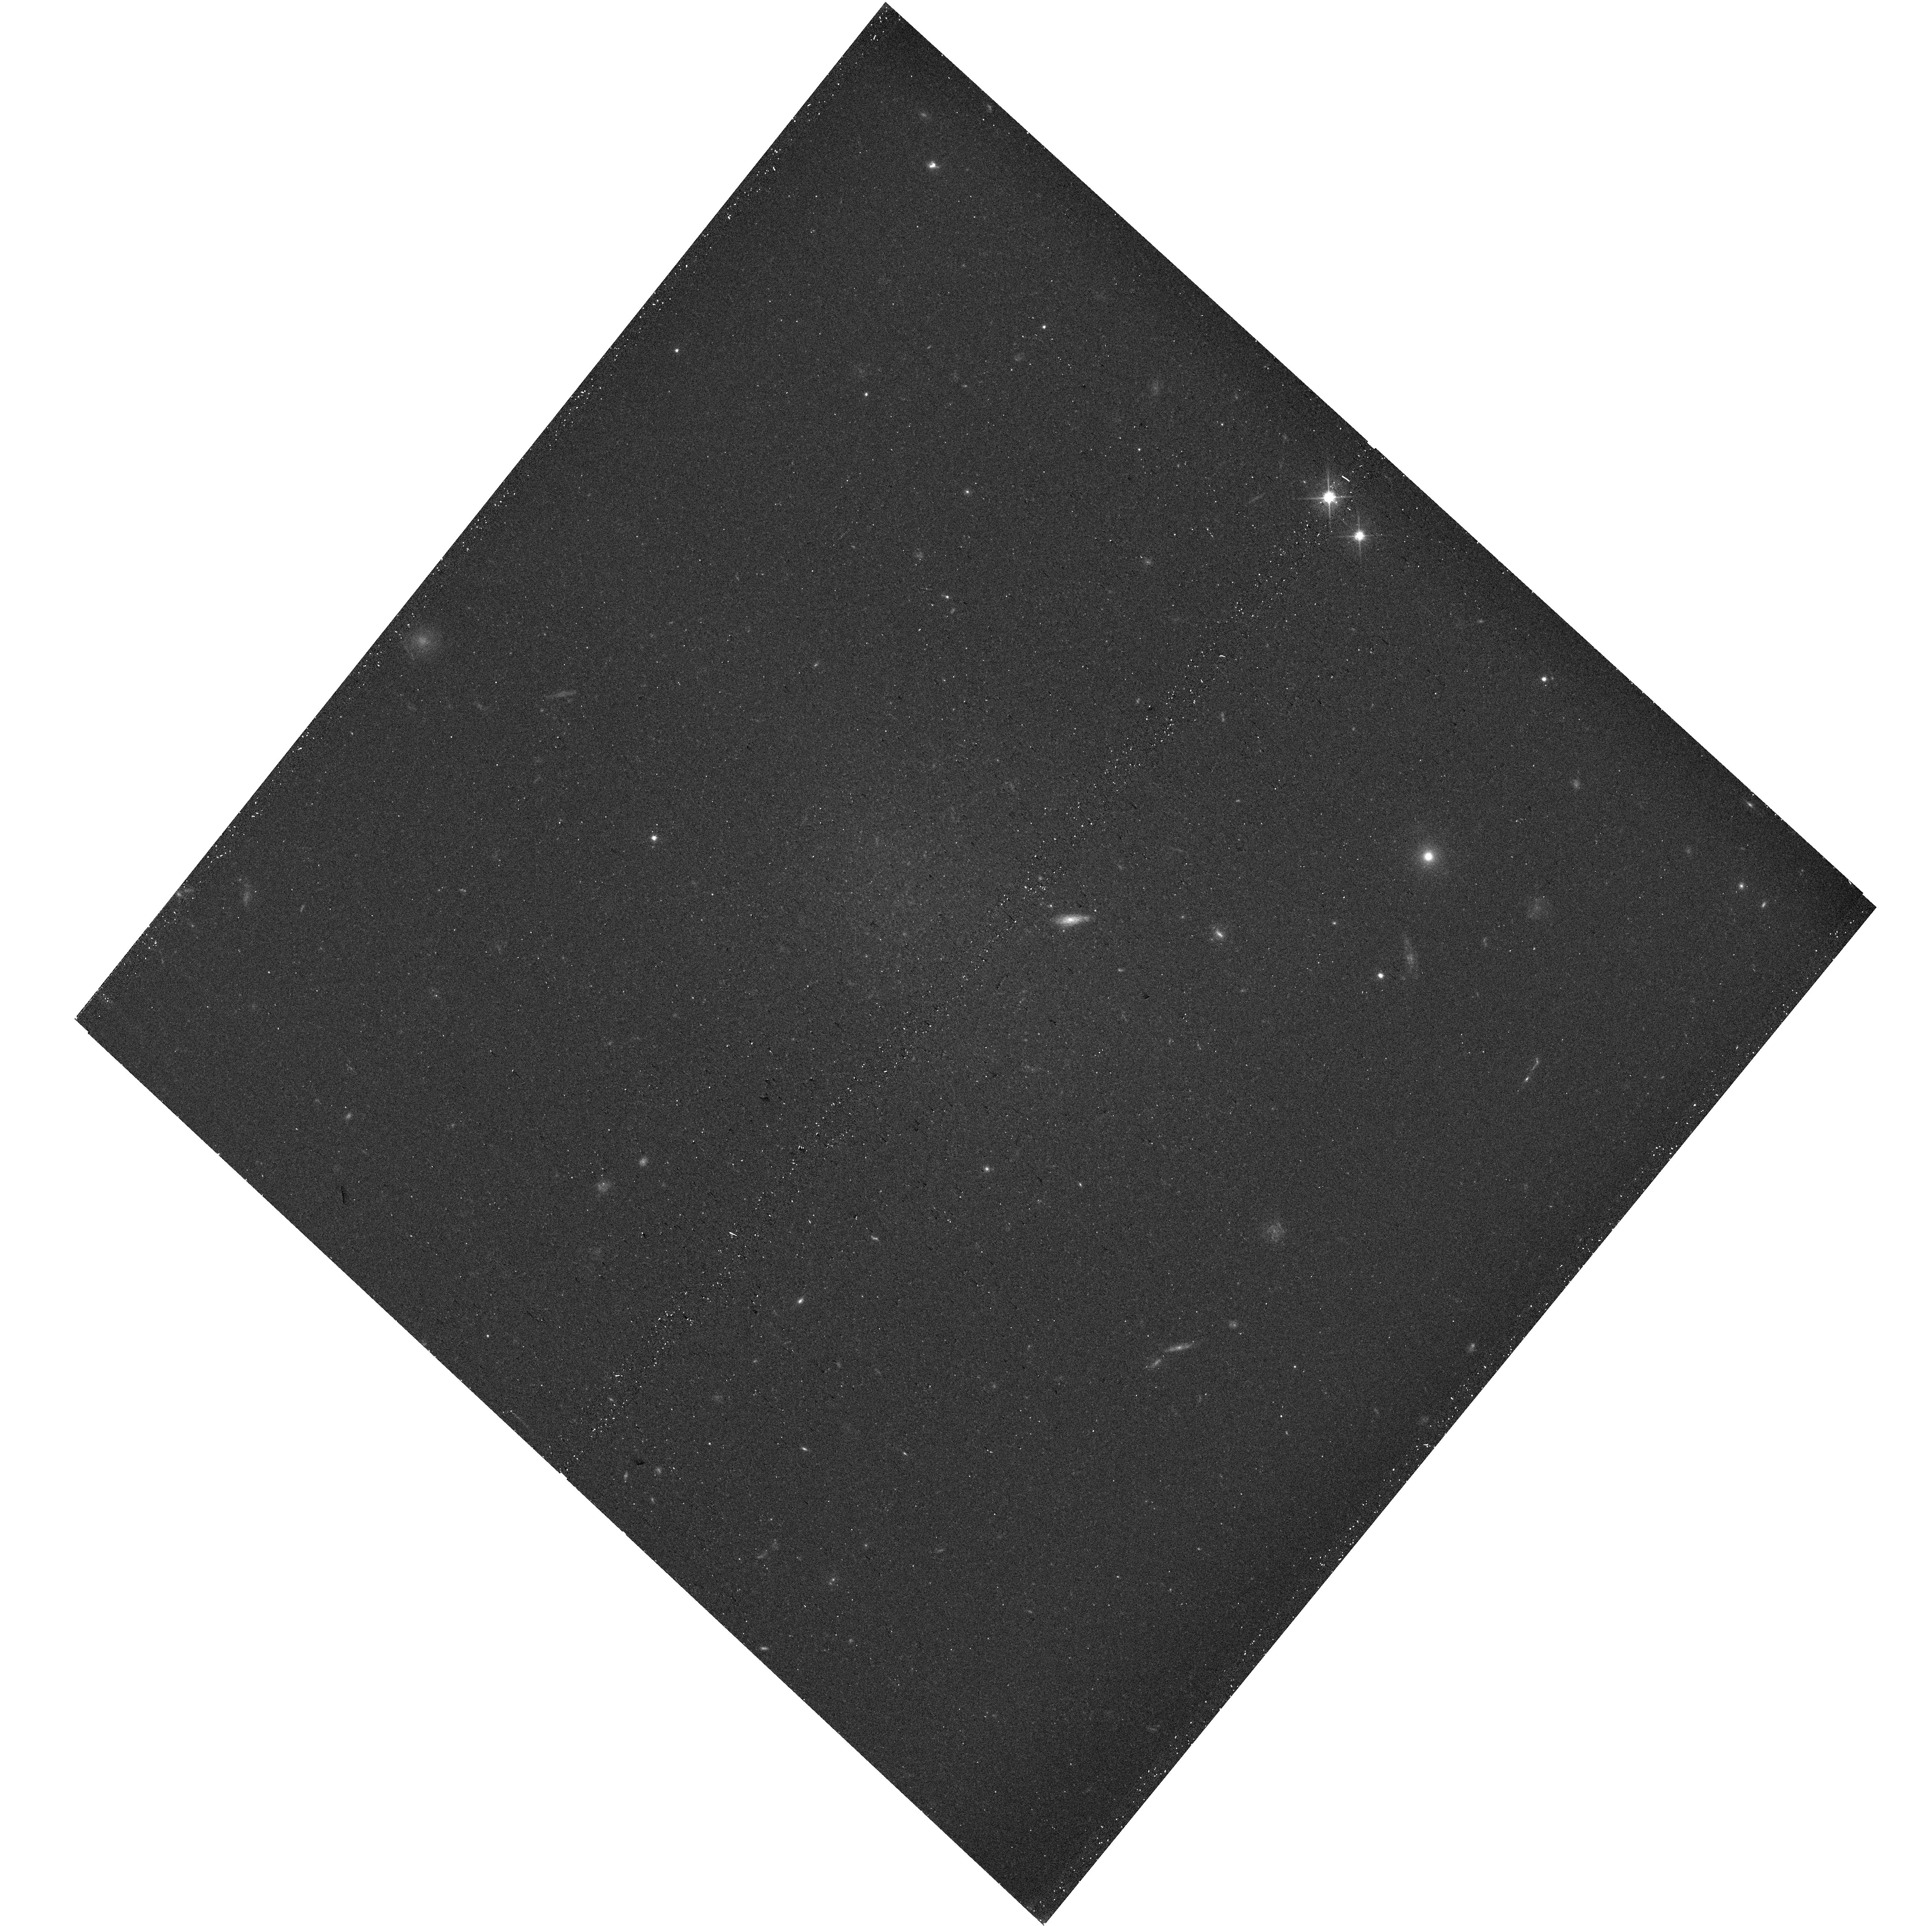
Target: DW0317M4141. Instrument: WFC3/UVIS. Filter: F606W. Exposure: 13 min. Observation ID: hst_18061_25_wfc3_uvis_f606w_ifmy25

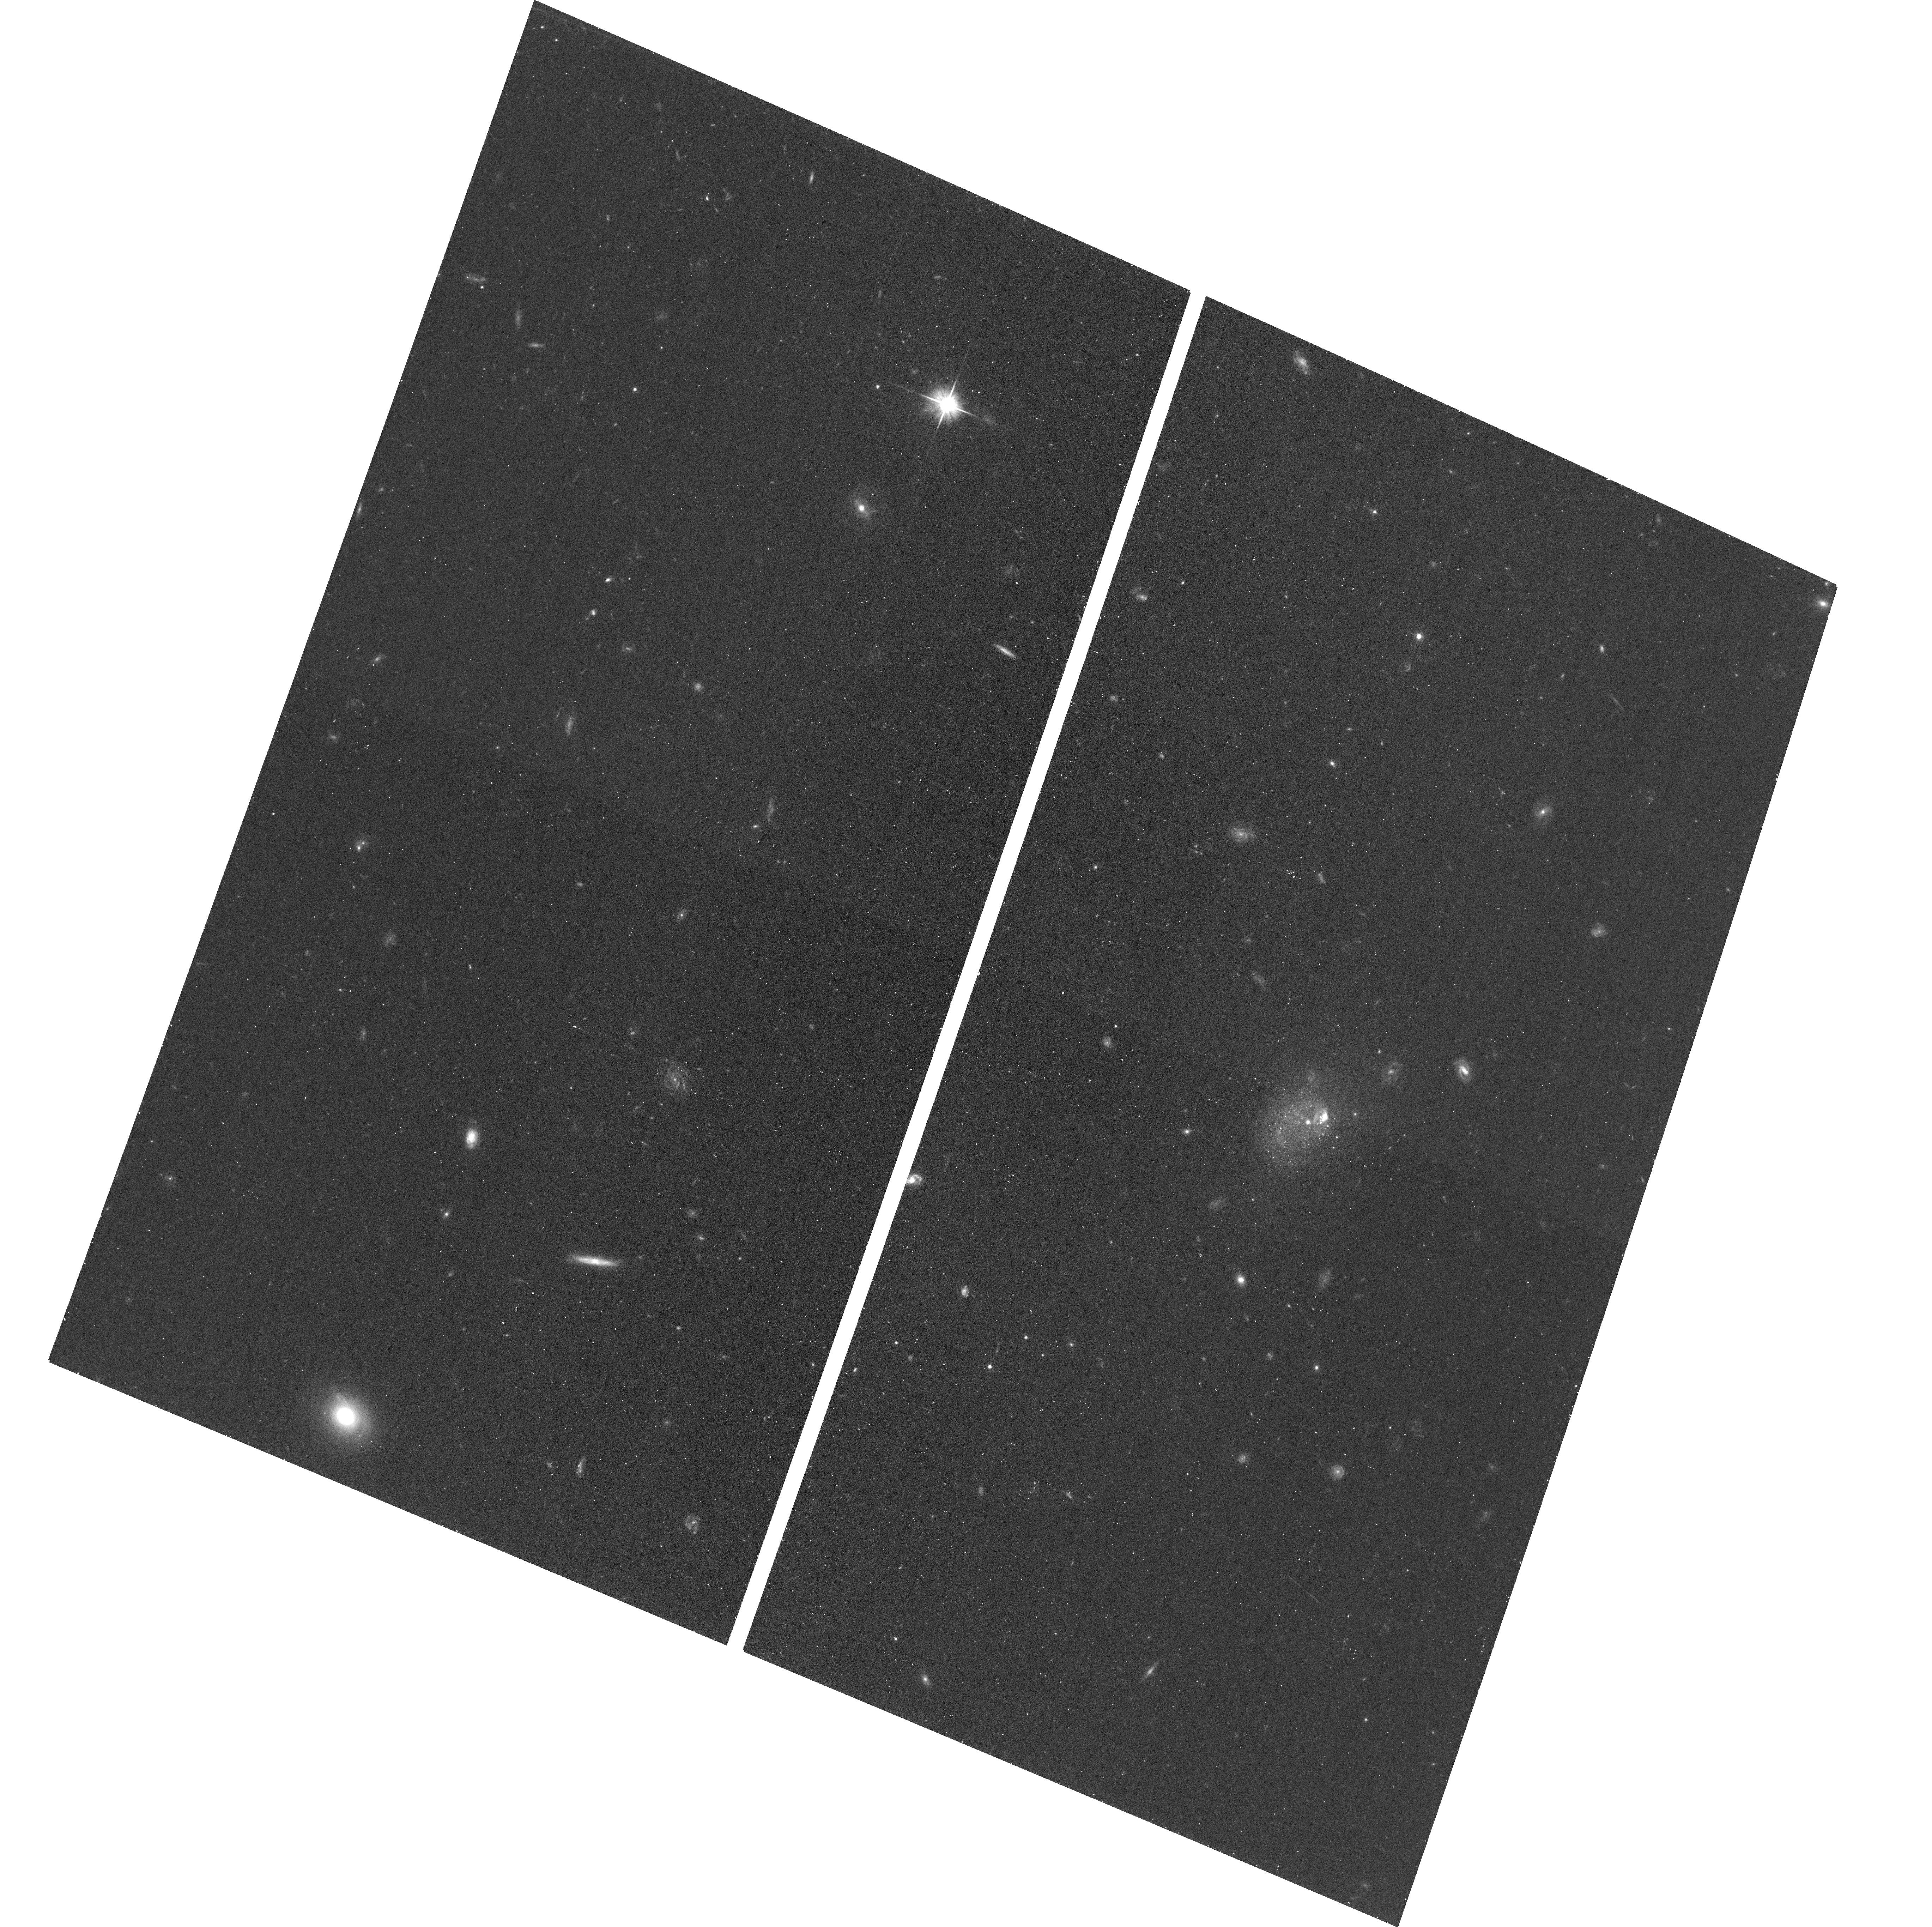
Target: DW0139P1433. Instrument: ACS/WFC. Filter: F606W. Exposure: 12 min. Observation ID: hst_18061_09_acs_wfc_f606w_jfmy09

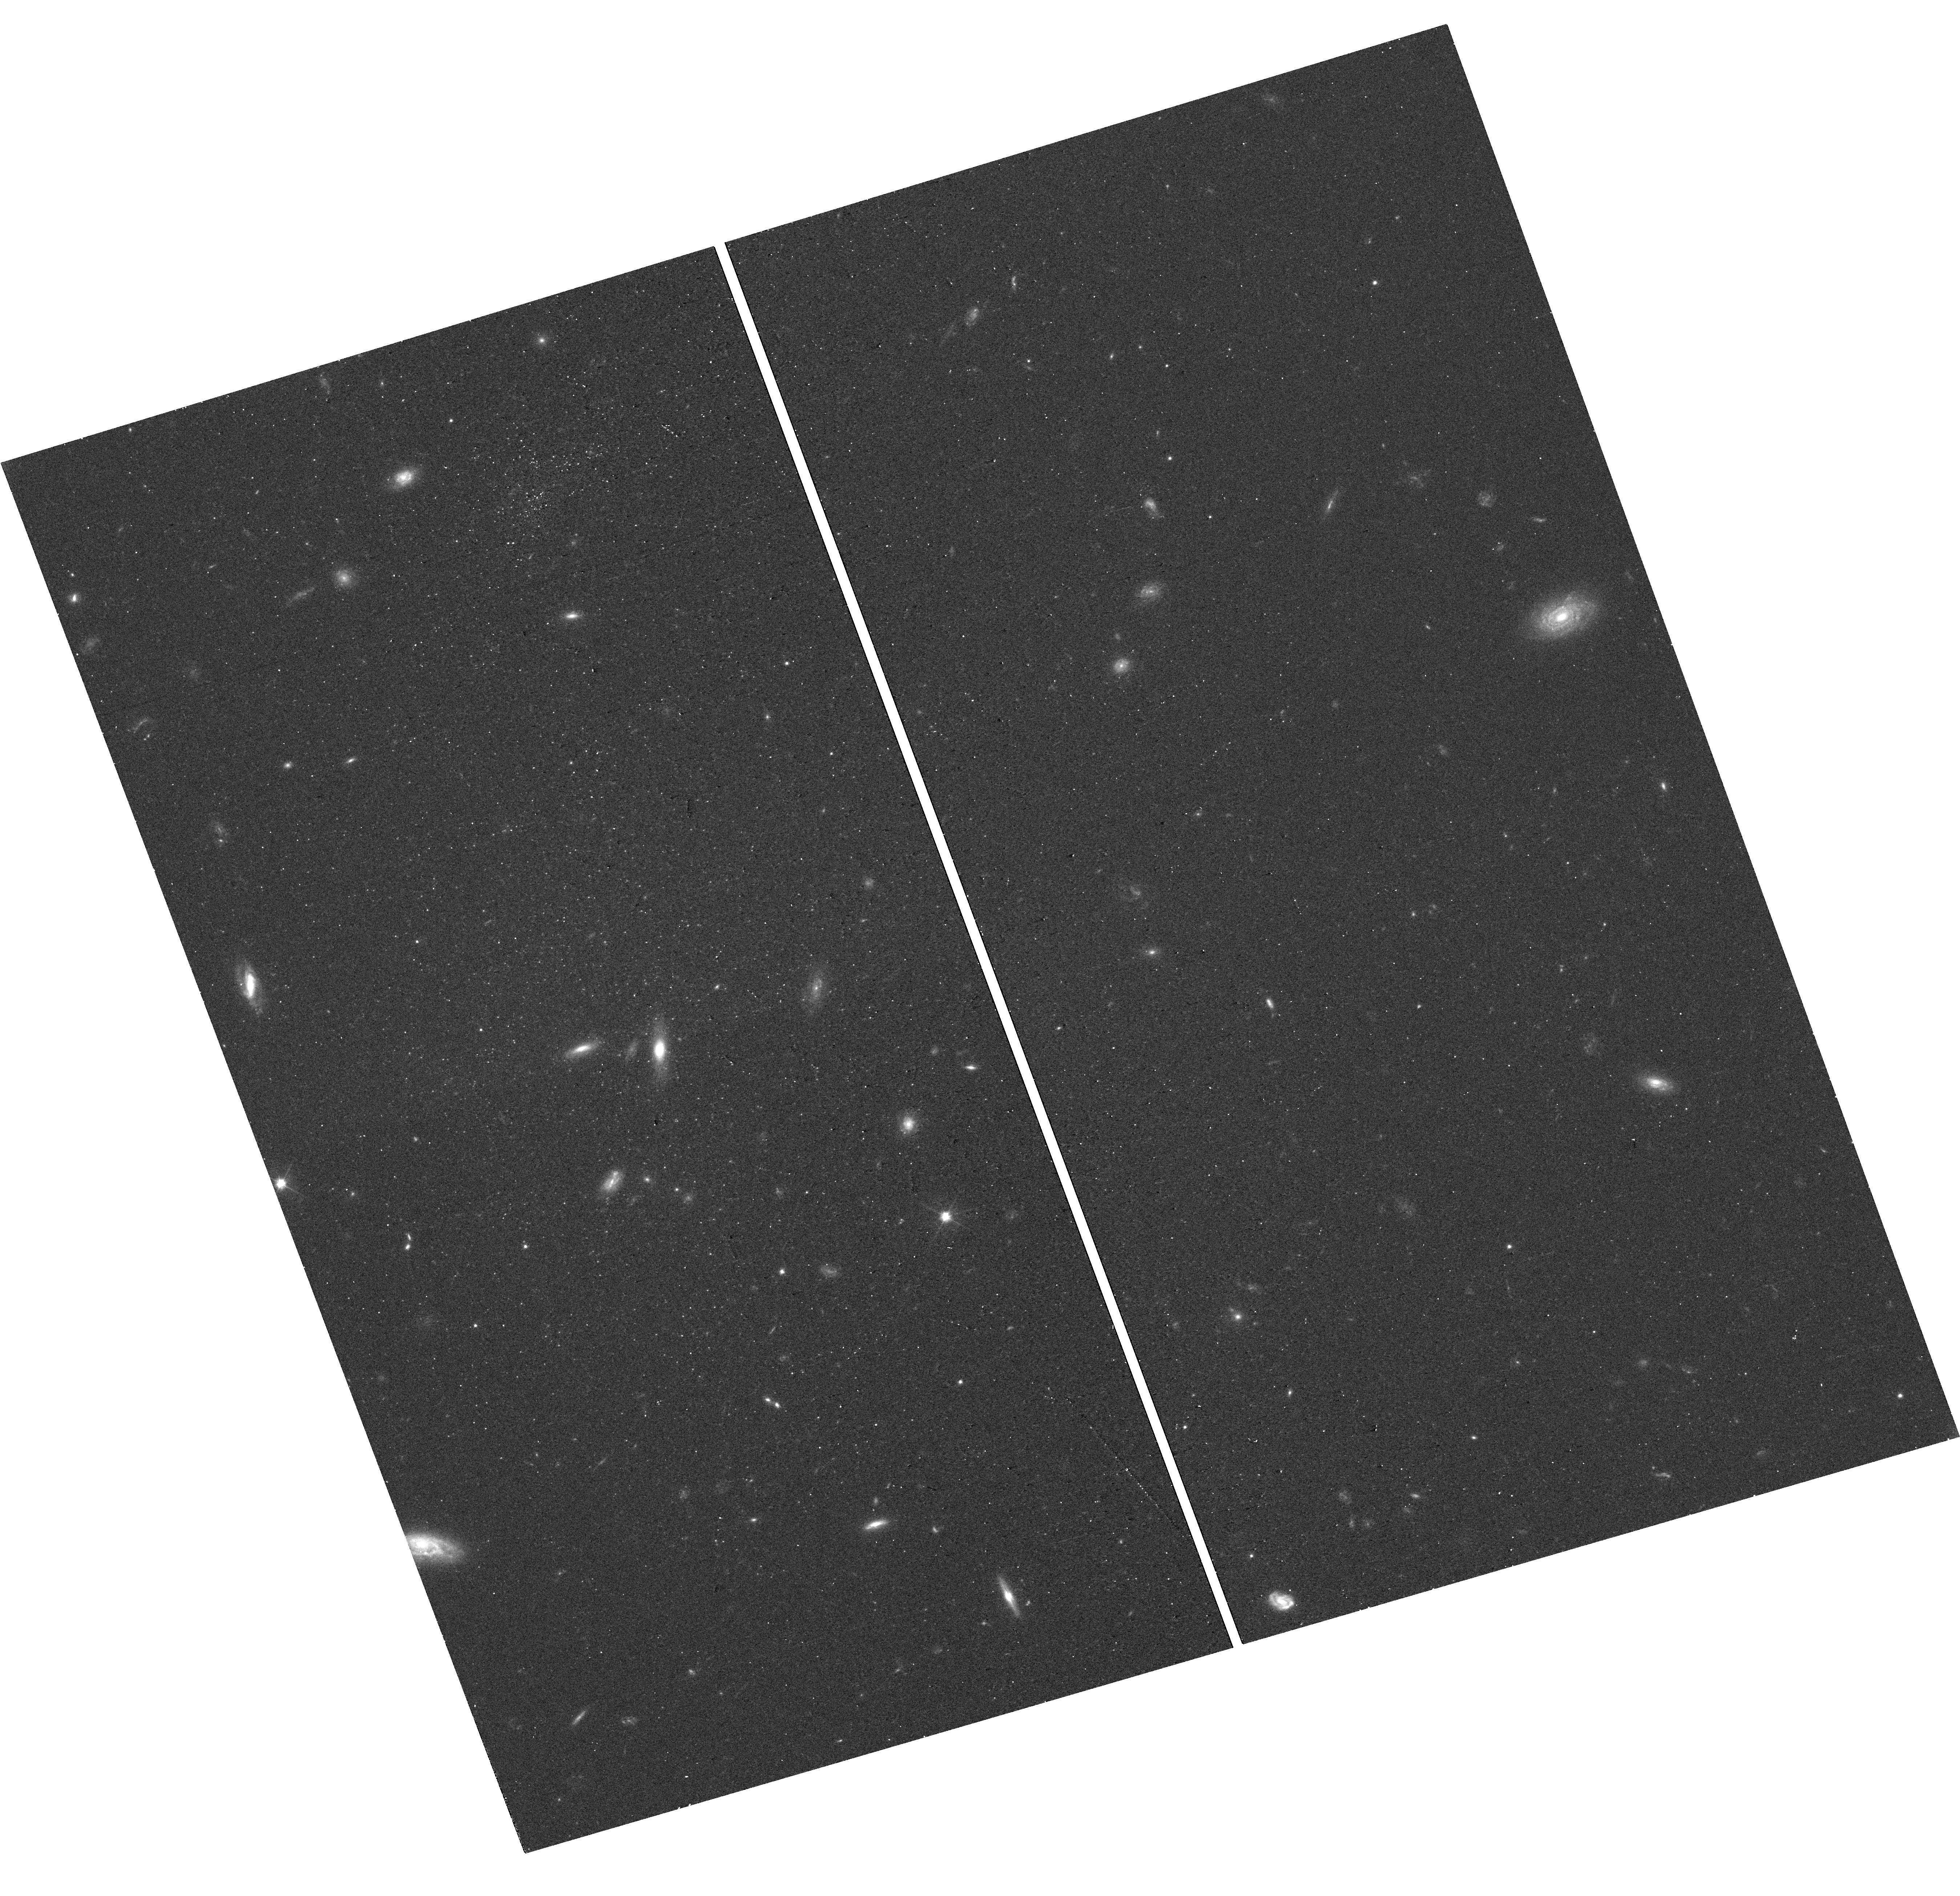
Target: DW1300P1843. Instrument: WFC3/UVIS. Filter: F606W. Exposure: 13 min. Observation ID: hst_18061_0q_wfc3_uvis_f606w_ifmy0q

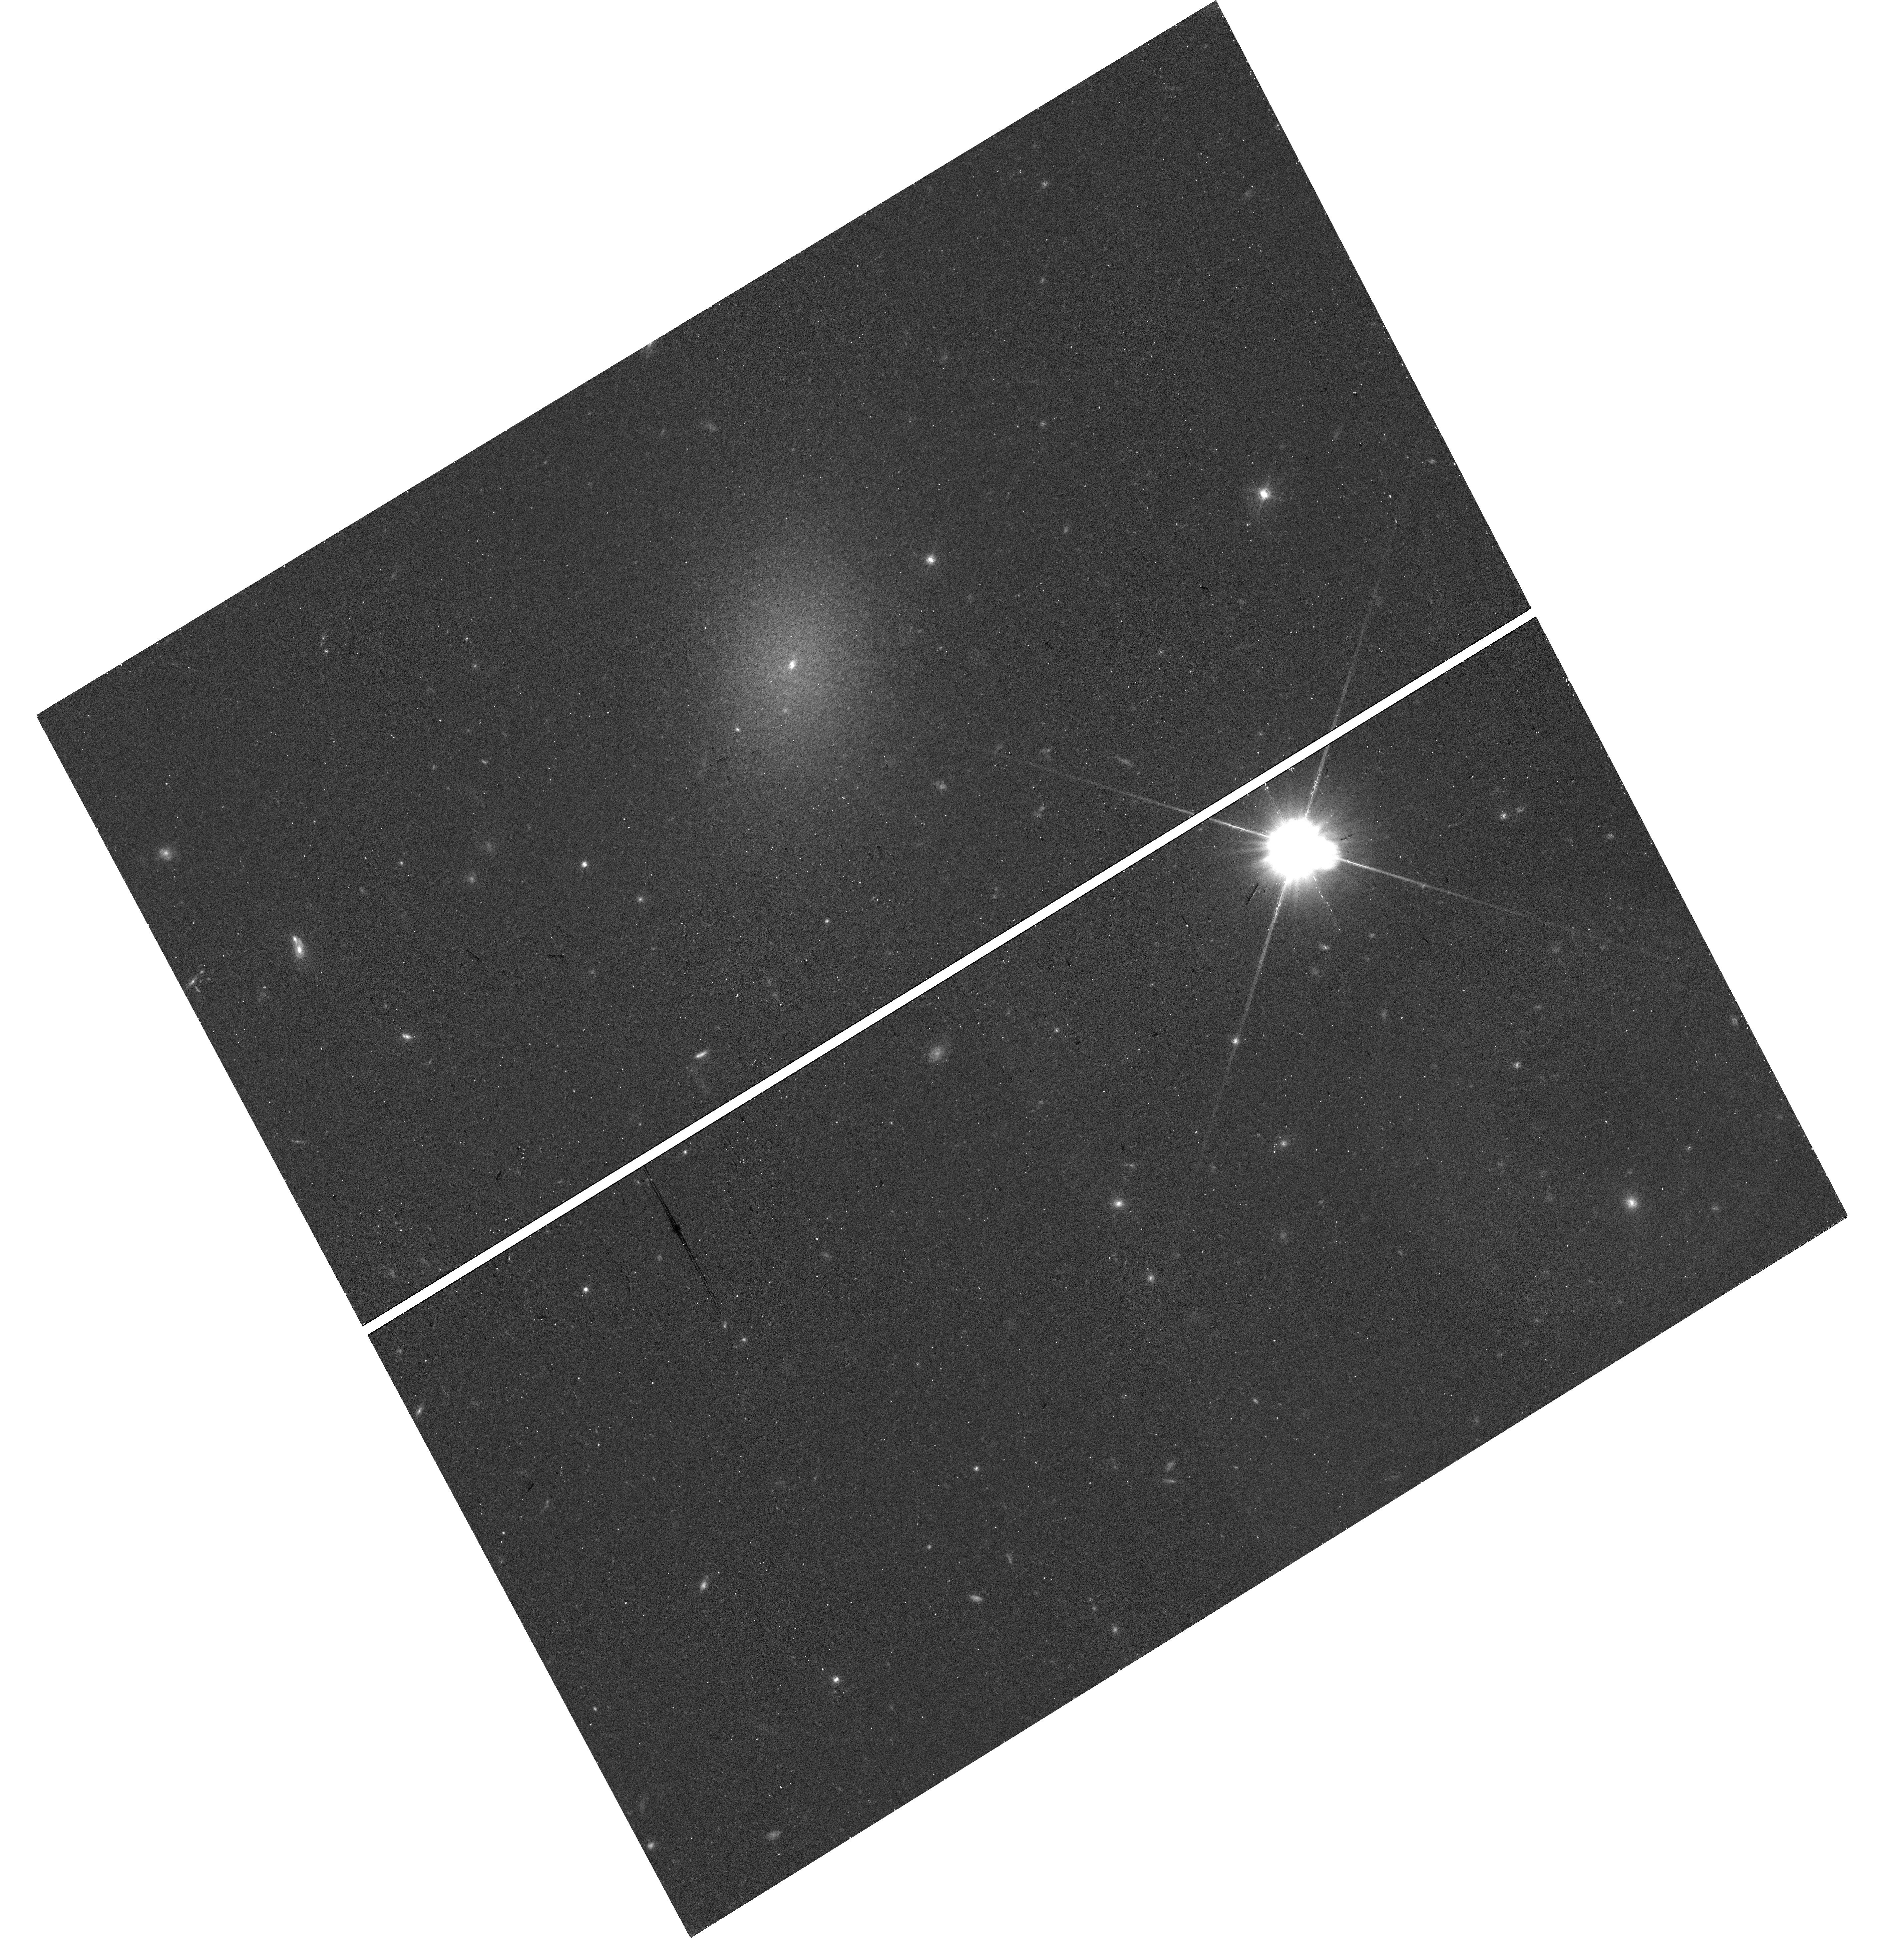
Target: DW1239M1143. Instrument: WFC3/UVIS. Filter: F606W. Exposure: 13 min. Observation ID: hst_18061_85_wfc3_uvis_f606w_ifmy85

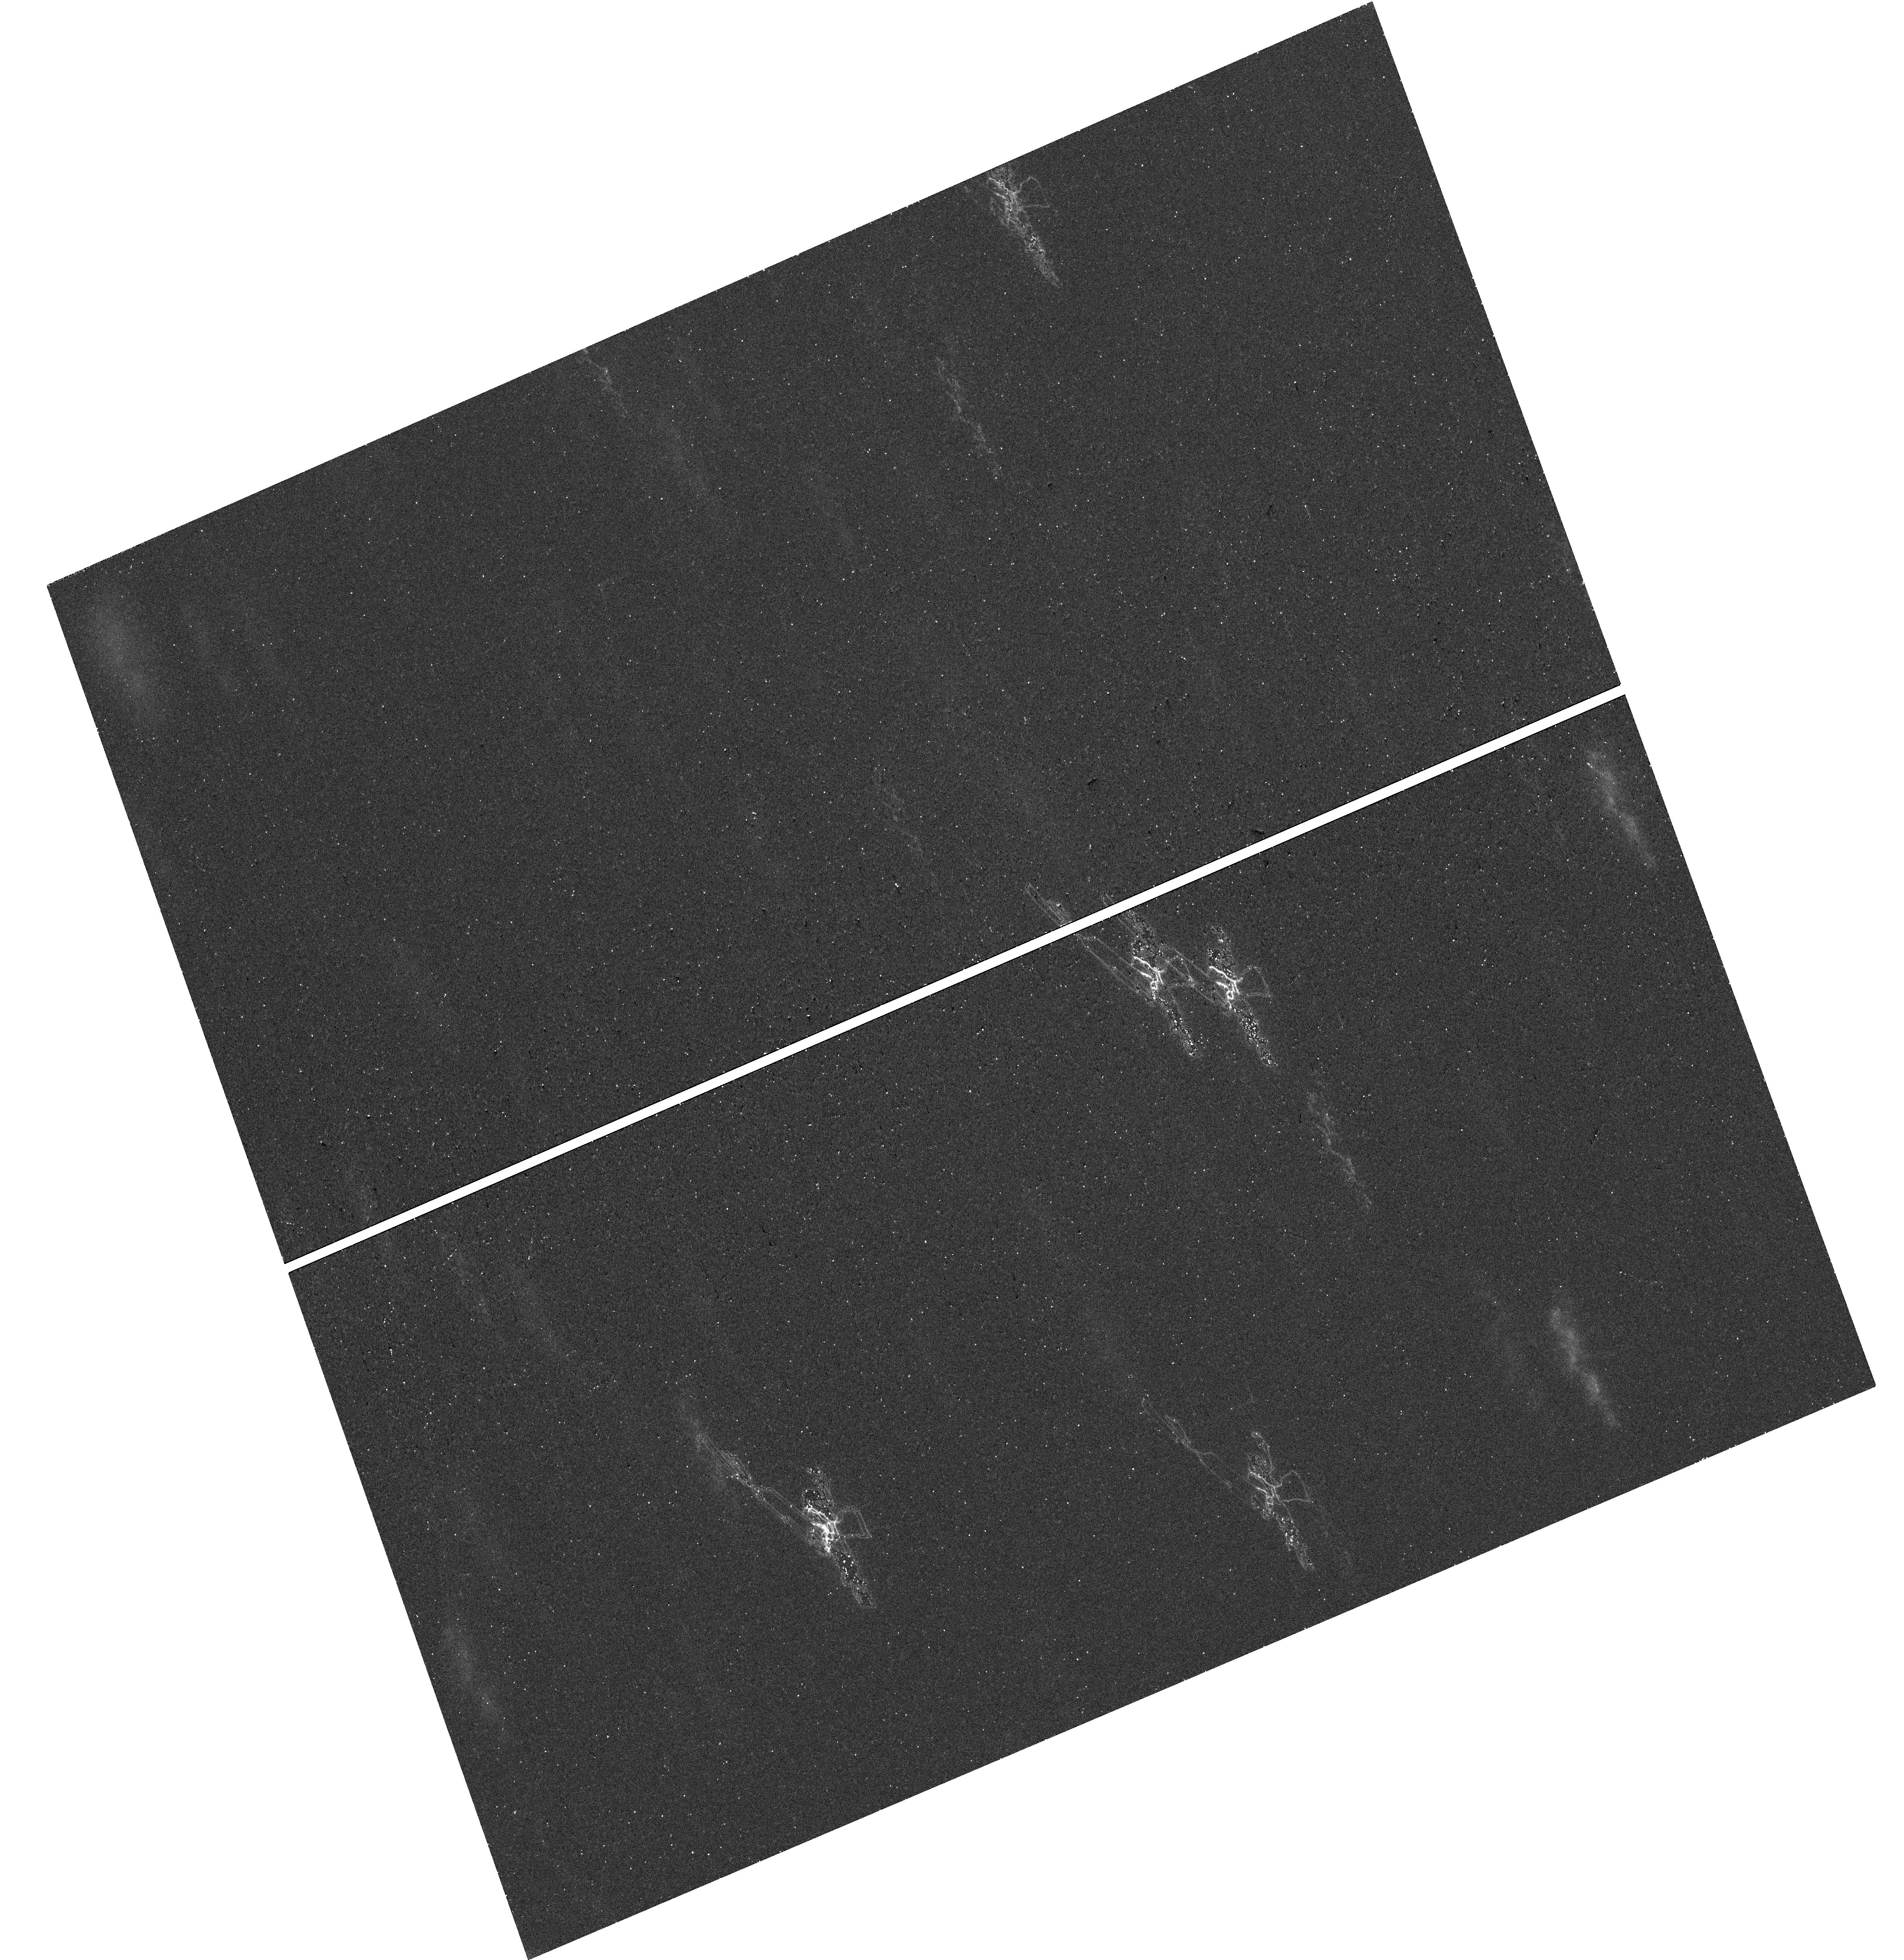
Target: DW1251P2324. Instrument: WFC3/UVIS. Filter: F814W. Exposure: 21 min. Observation ID: hst_18061_0r_wfc3_uvis_f814w_ifmy0r

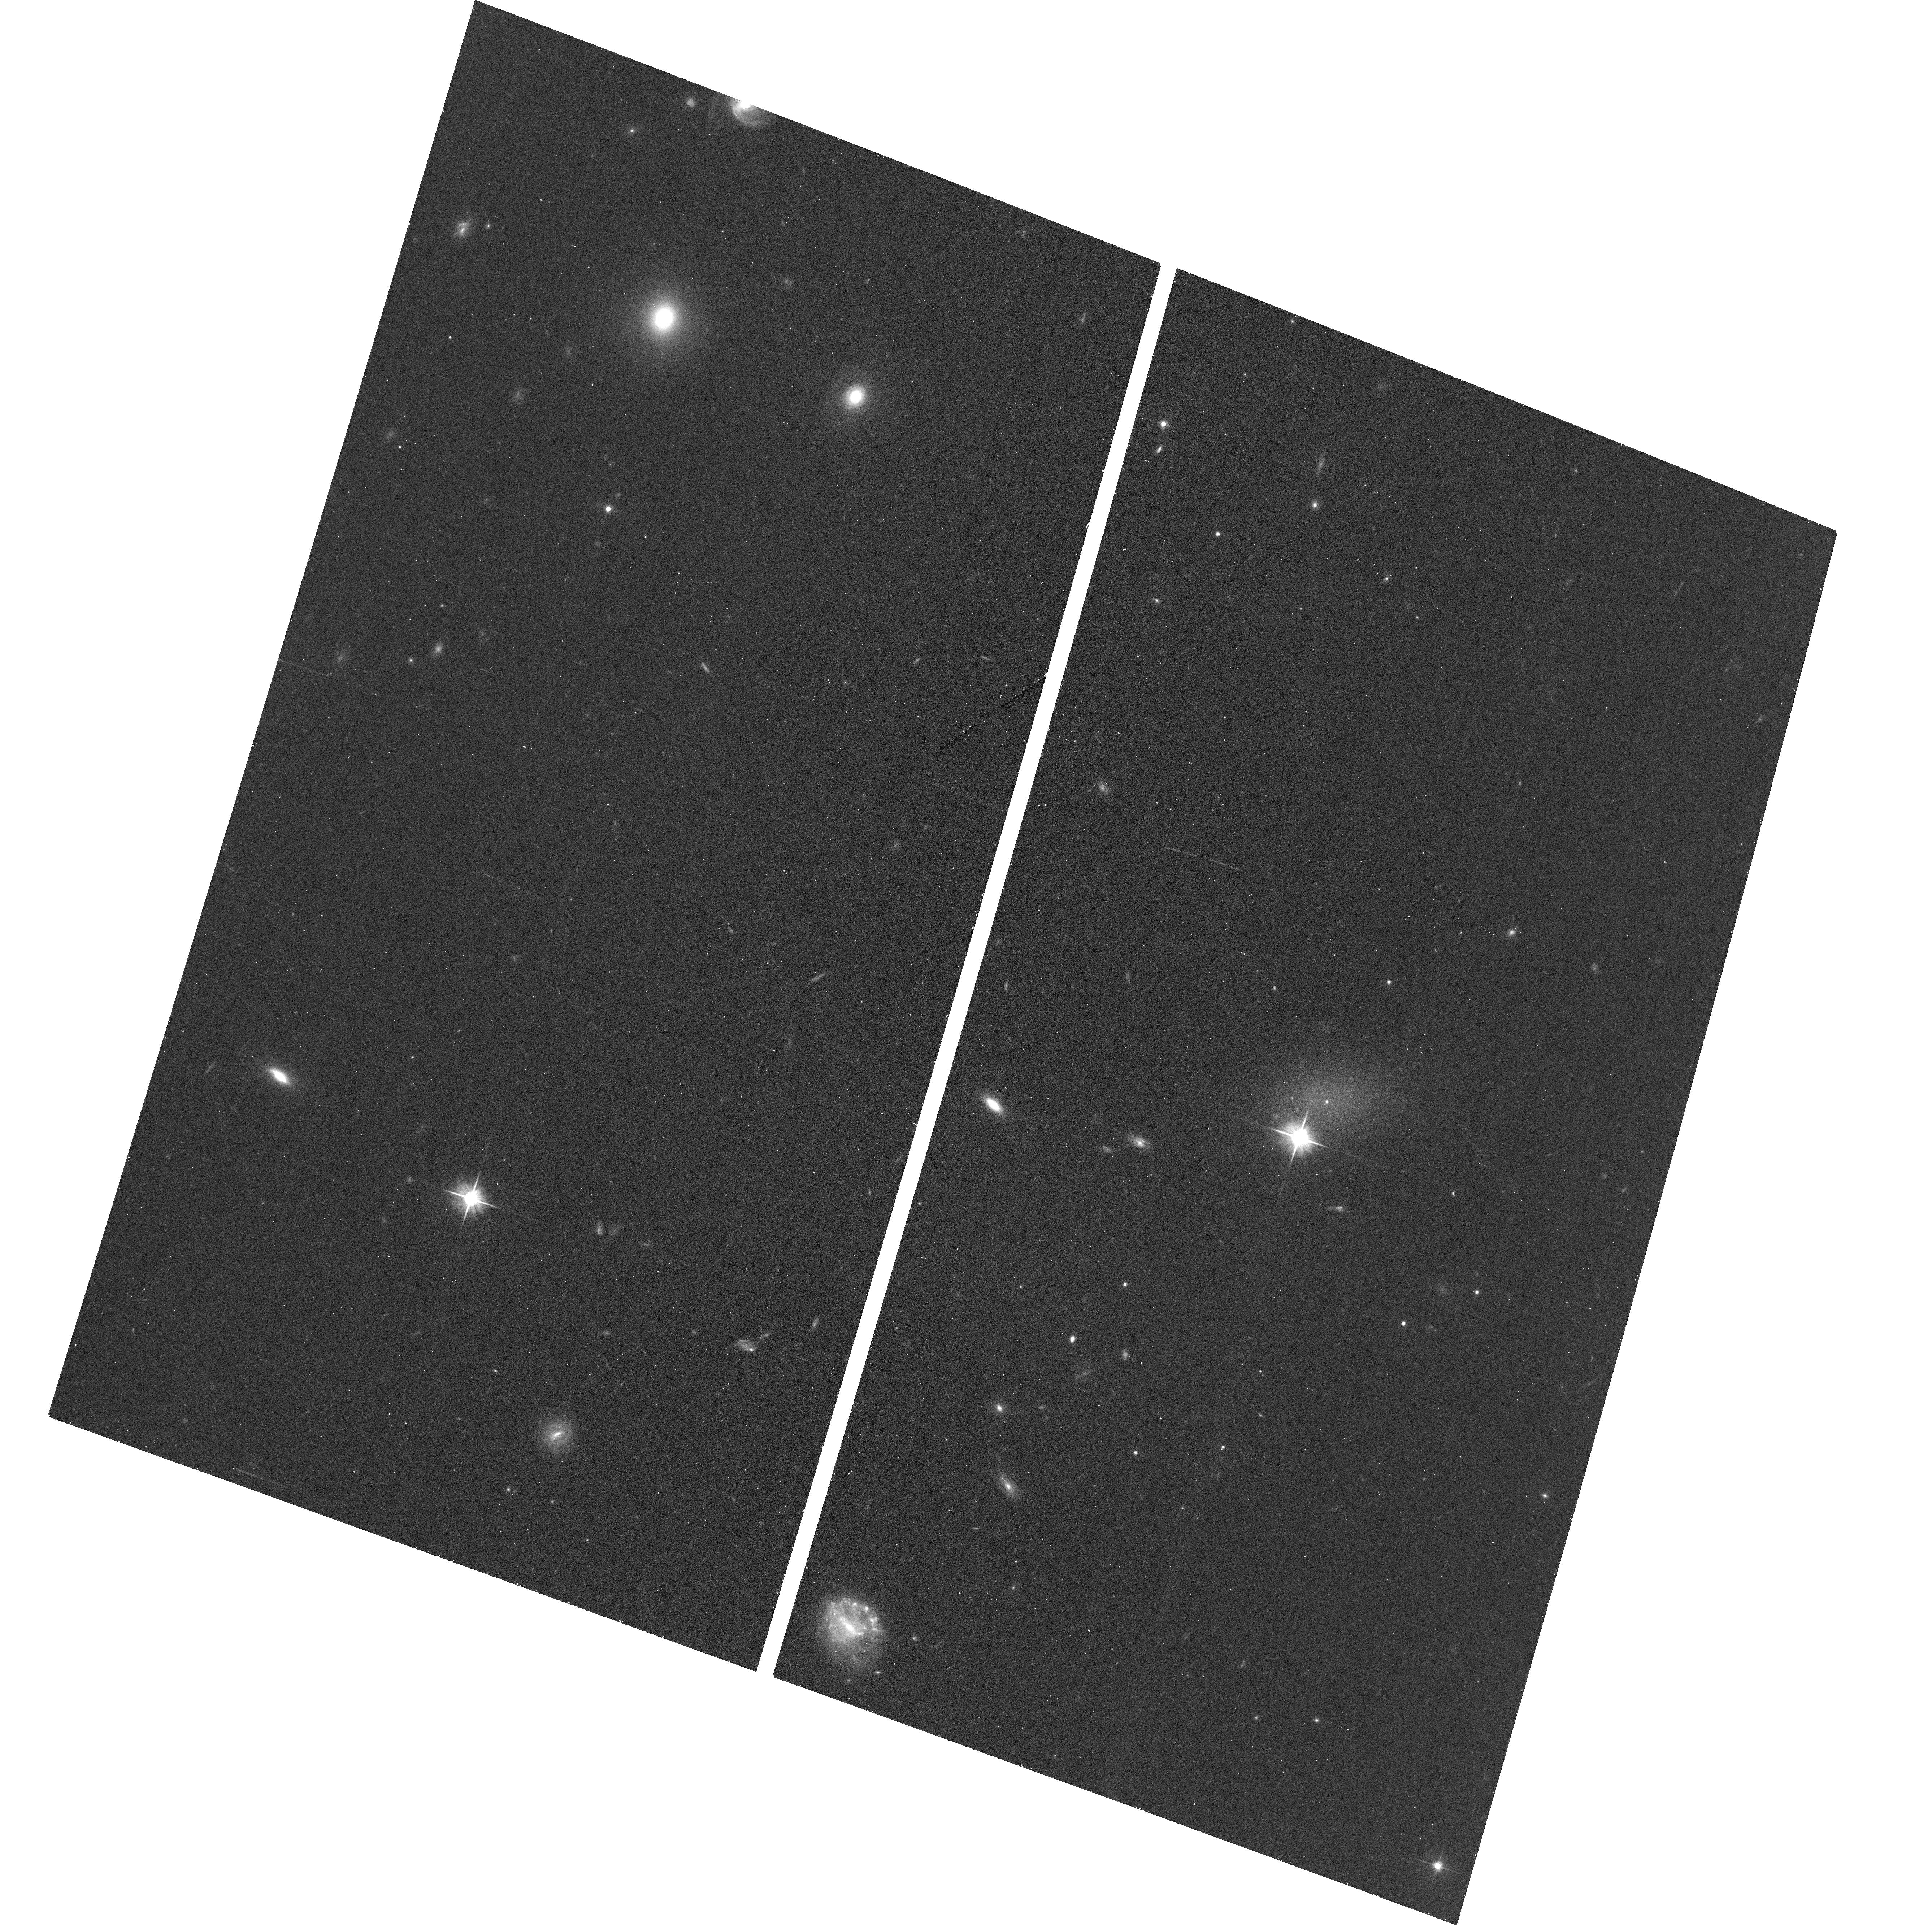
Target: DW0136P1628. Instrument: ACS/WFC. Filter: F606W. Exposure: 12 min. Observation ID: hst_18061_05_acs_wfc_f606w_jfmy05

Hubble Census of Nearby Satellites (PI: Jones, Michael Gordon)

Low-mass galaxies provide a crucial means to test the predictions of cosmological models on small scales where they have frequently struggled to match observations. However, the most detailed comparisons have relied almost exclusively on the satellite galaxies in the Local Group (LG) as this was, until recently, the only system with a high level of completeness at low mass and surface brightness. Here we propose a complete census of ALL satellite galaxies (M_V < -9) within MW-like systems out to 10 Mpc. We request 149 orbits to image 149 of these satellites, as well as support to incorporate 111 targets with existing HST observations. Together these observations make up a volume-limited sample of 260 satellites around 22 MW-like hosts. This data set will allow an unbiased characterization of the properties of MW-like satellite systems and end our over-reliance on the LG as the one point of detailed comparison with simulations. Among many other science goals, the observations and analysis that we propose will allow: 1) the most robust measurement of the satellite luminosity function to date, 2) the determination of the globular cluster luminosity function in a lower galaxy mass regime than ever before, and 3) measurements of the star formation histories and quenching times of an unprecedented sample of satellites. Only in the past few years has a project of this scope become possible, as previously the target samples did not exist, and it is only possible with space-based observations. The data products of this program will be fundamental to all studies, both theoretical and observational, of low-mass satellites for the next decade or more.